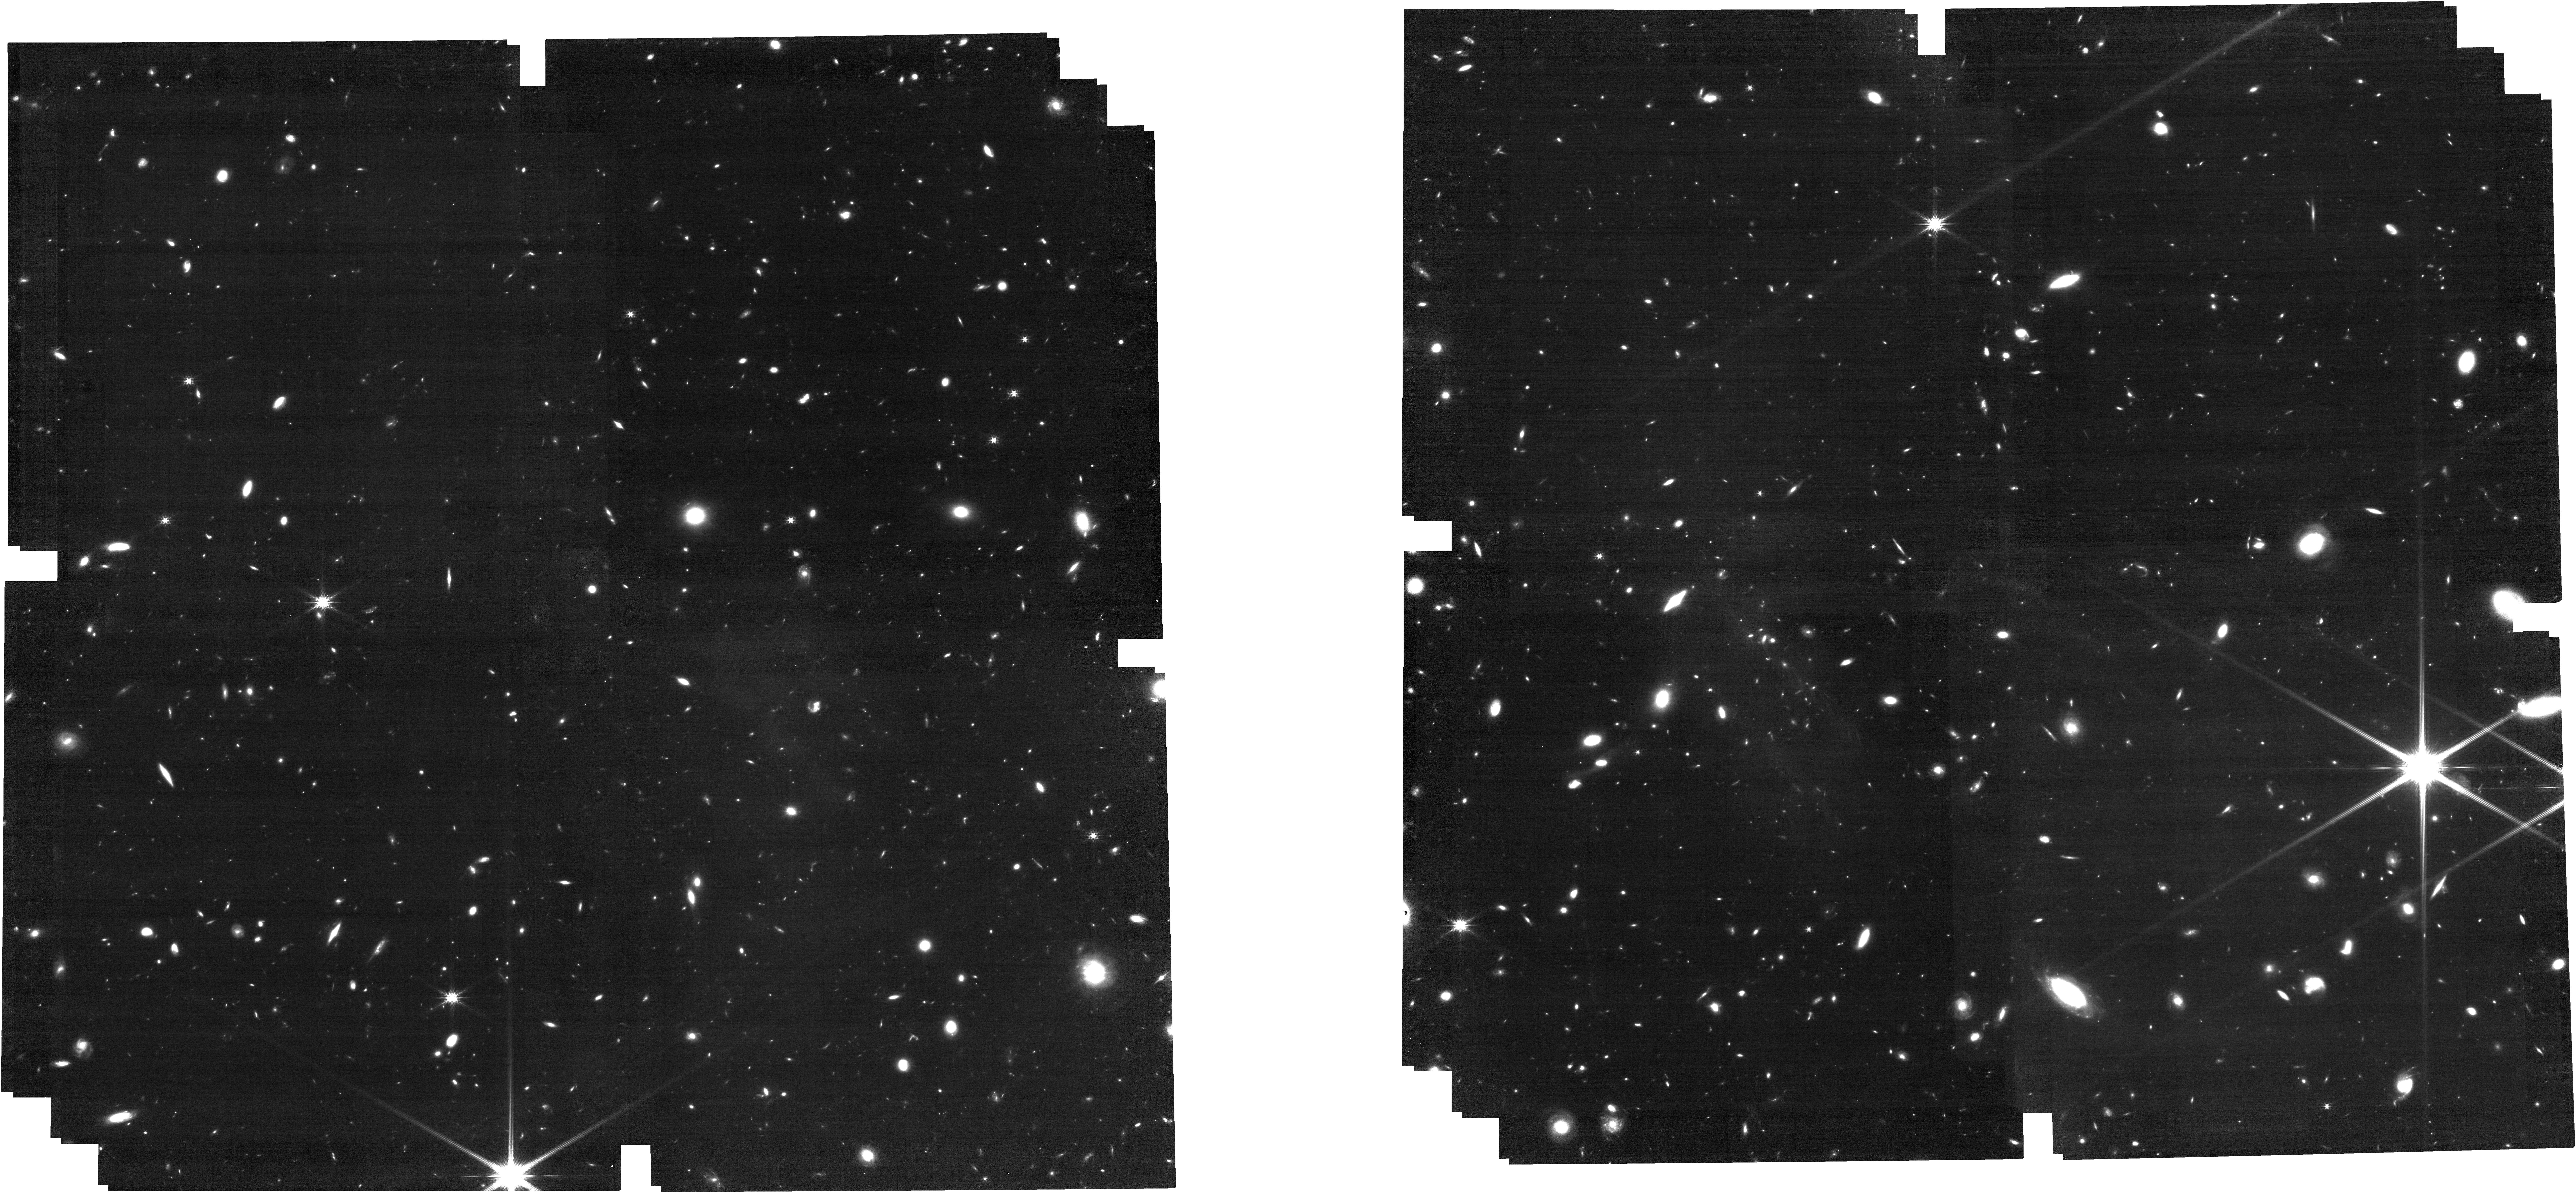
Target: J0910P1656. Instrument: NIRCAM. Filter: F200W. Exposure: 47 min. Observation ID: jw02078-o011_t015_nircam_clear-f200w

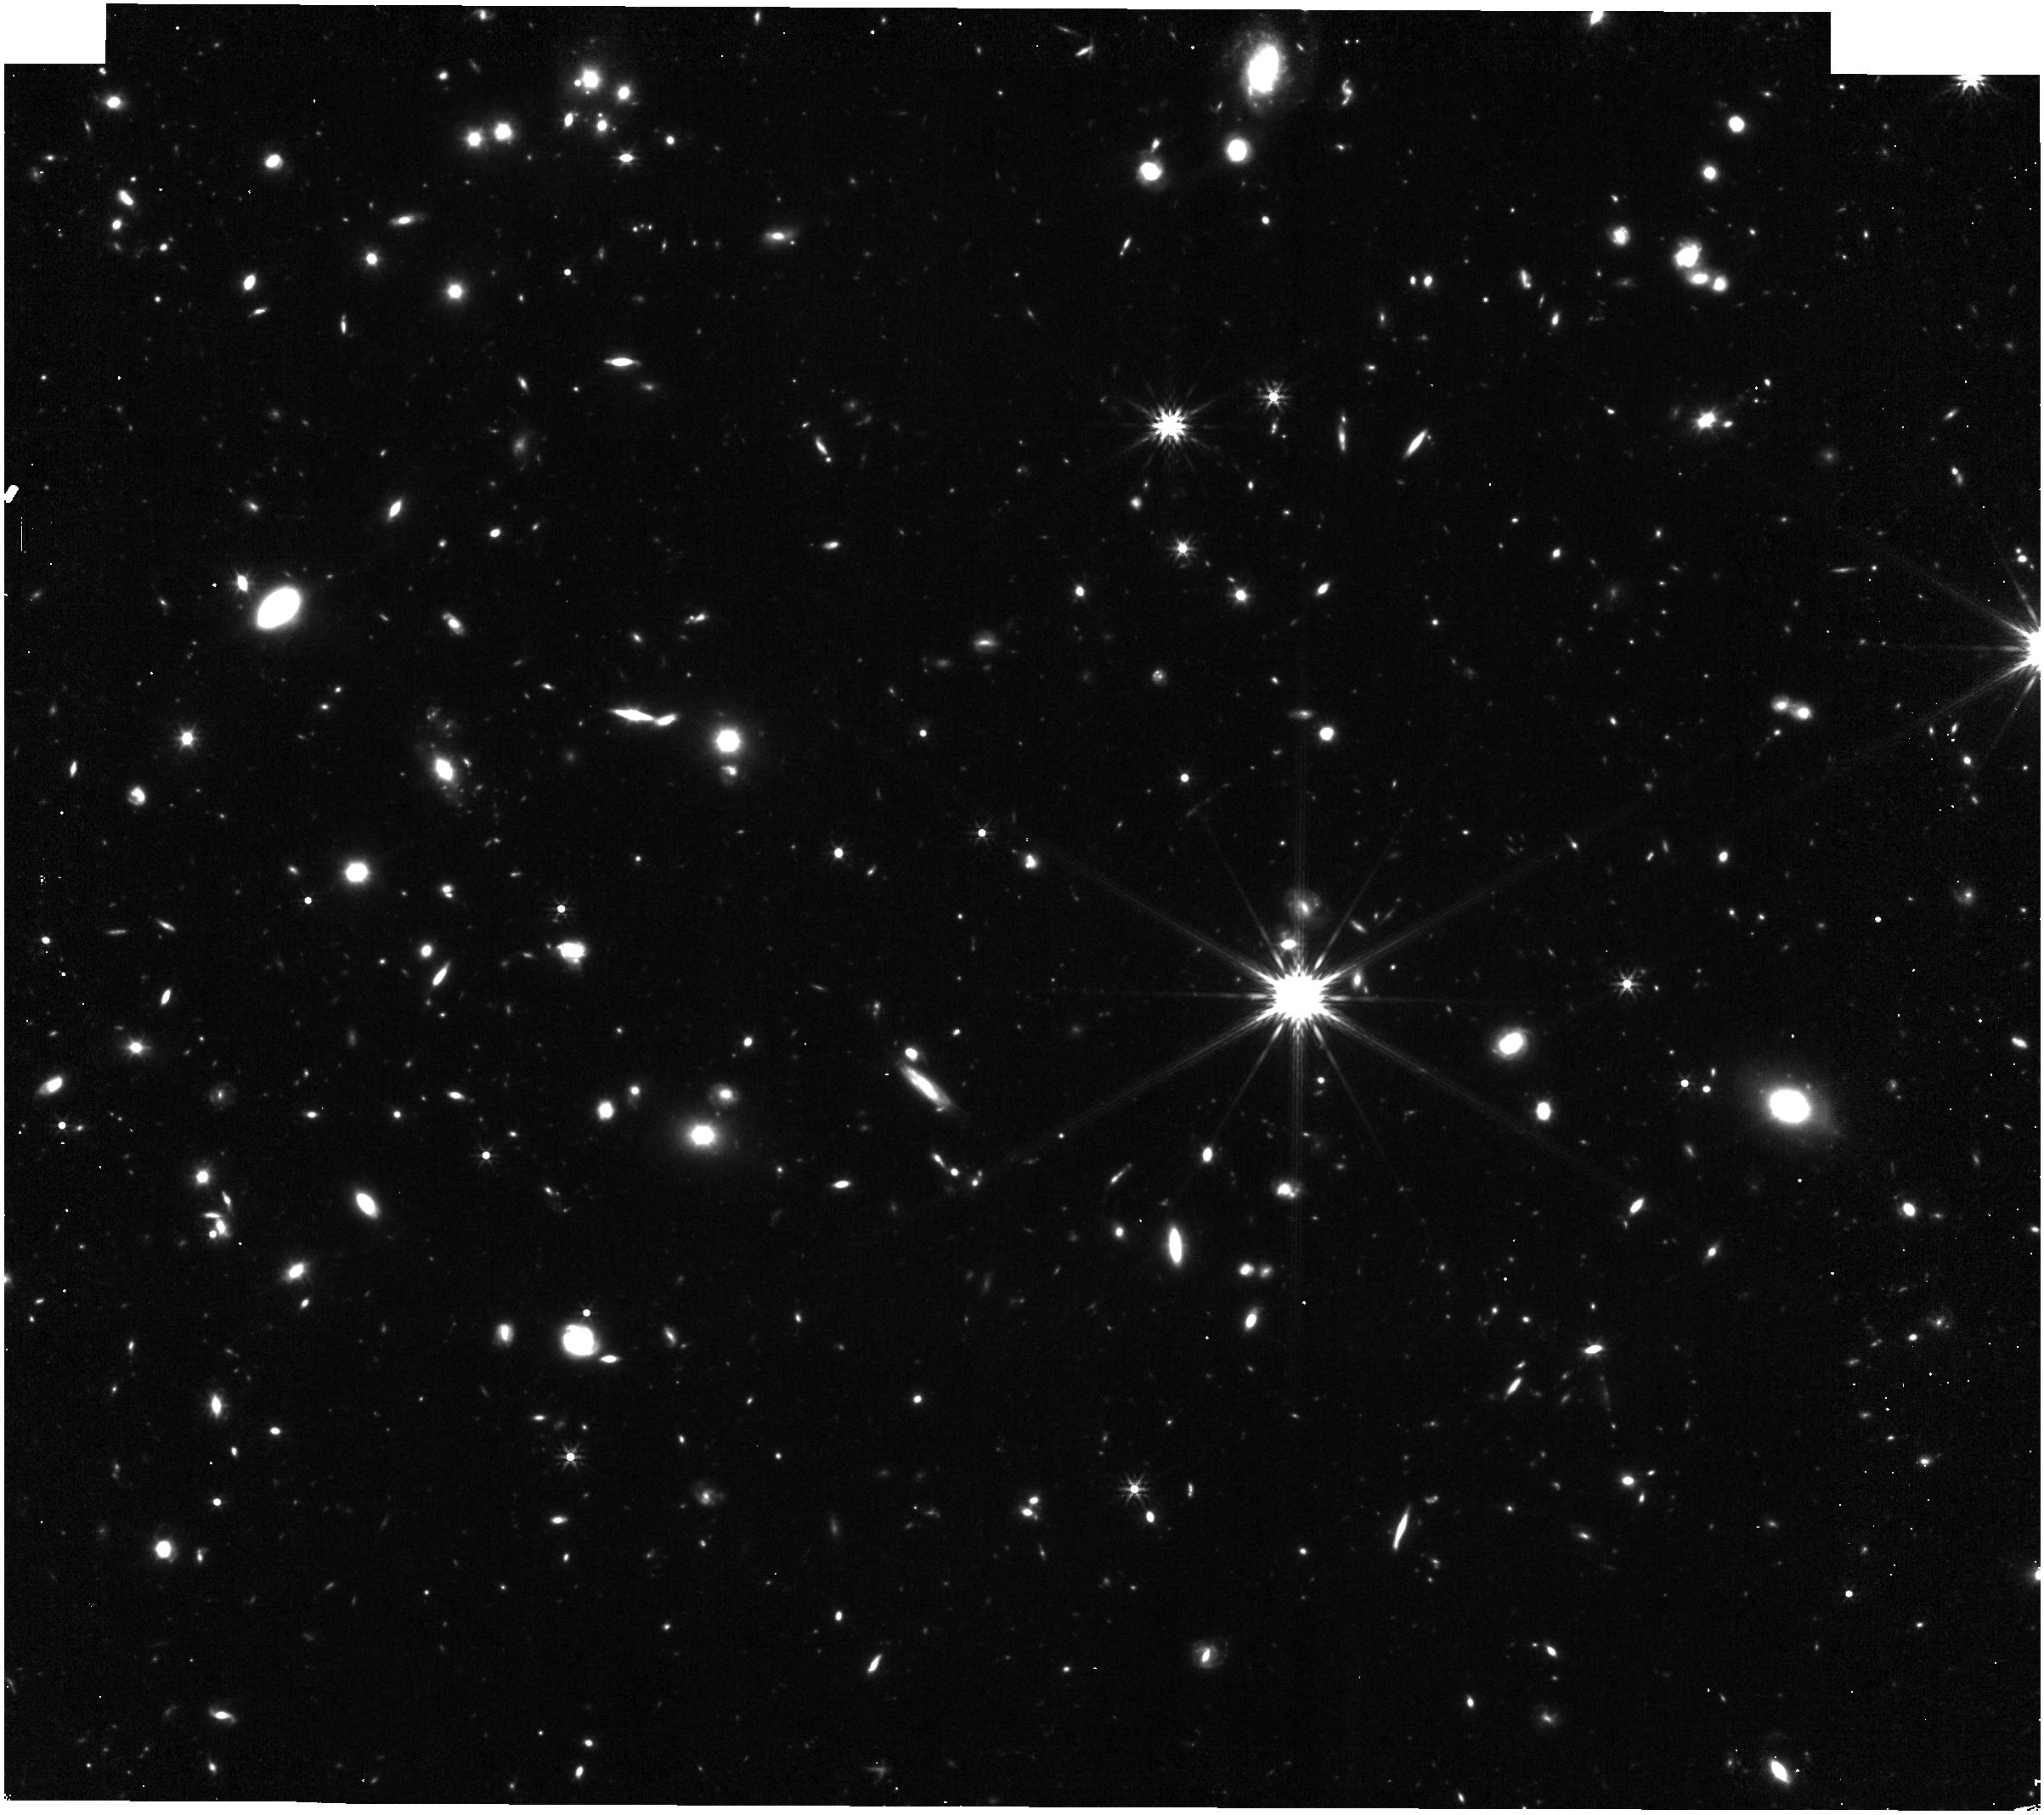
Target: J1048M0109. Instrument: NIRISS. Filter: F356W. Exposure: 21 min. Observation ID: jw02078-o016_t020_niriss_clearp-f356w

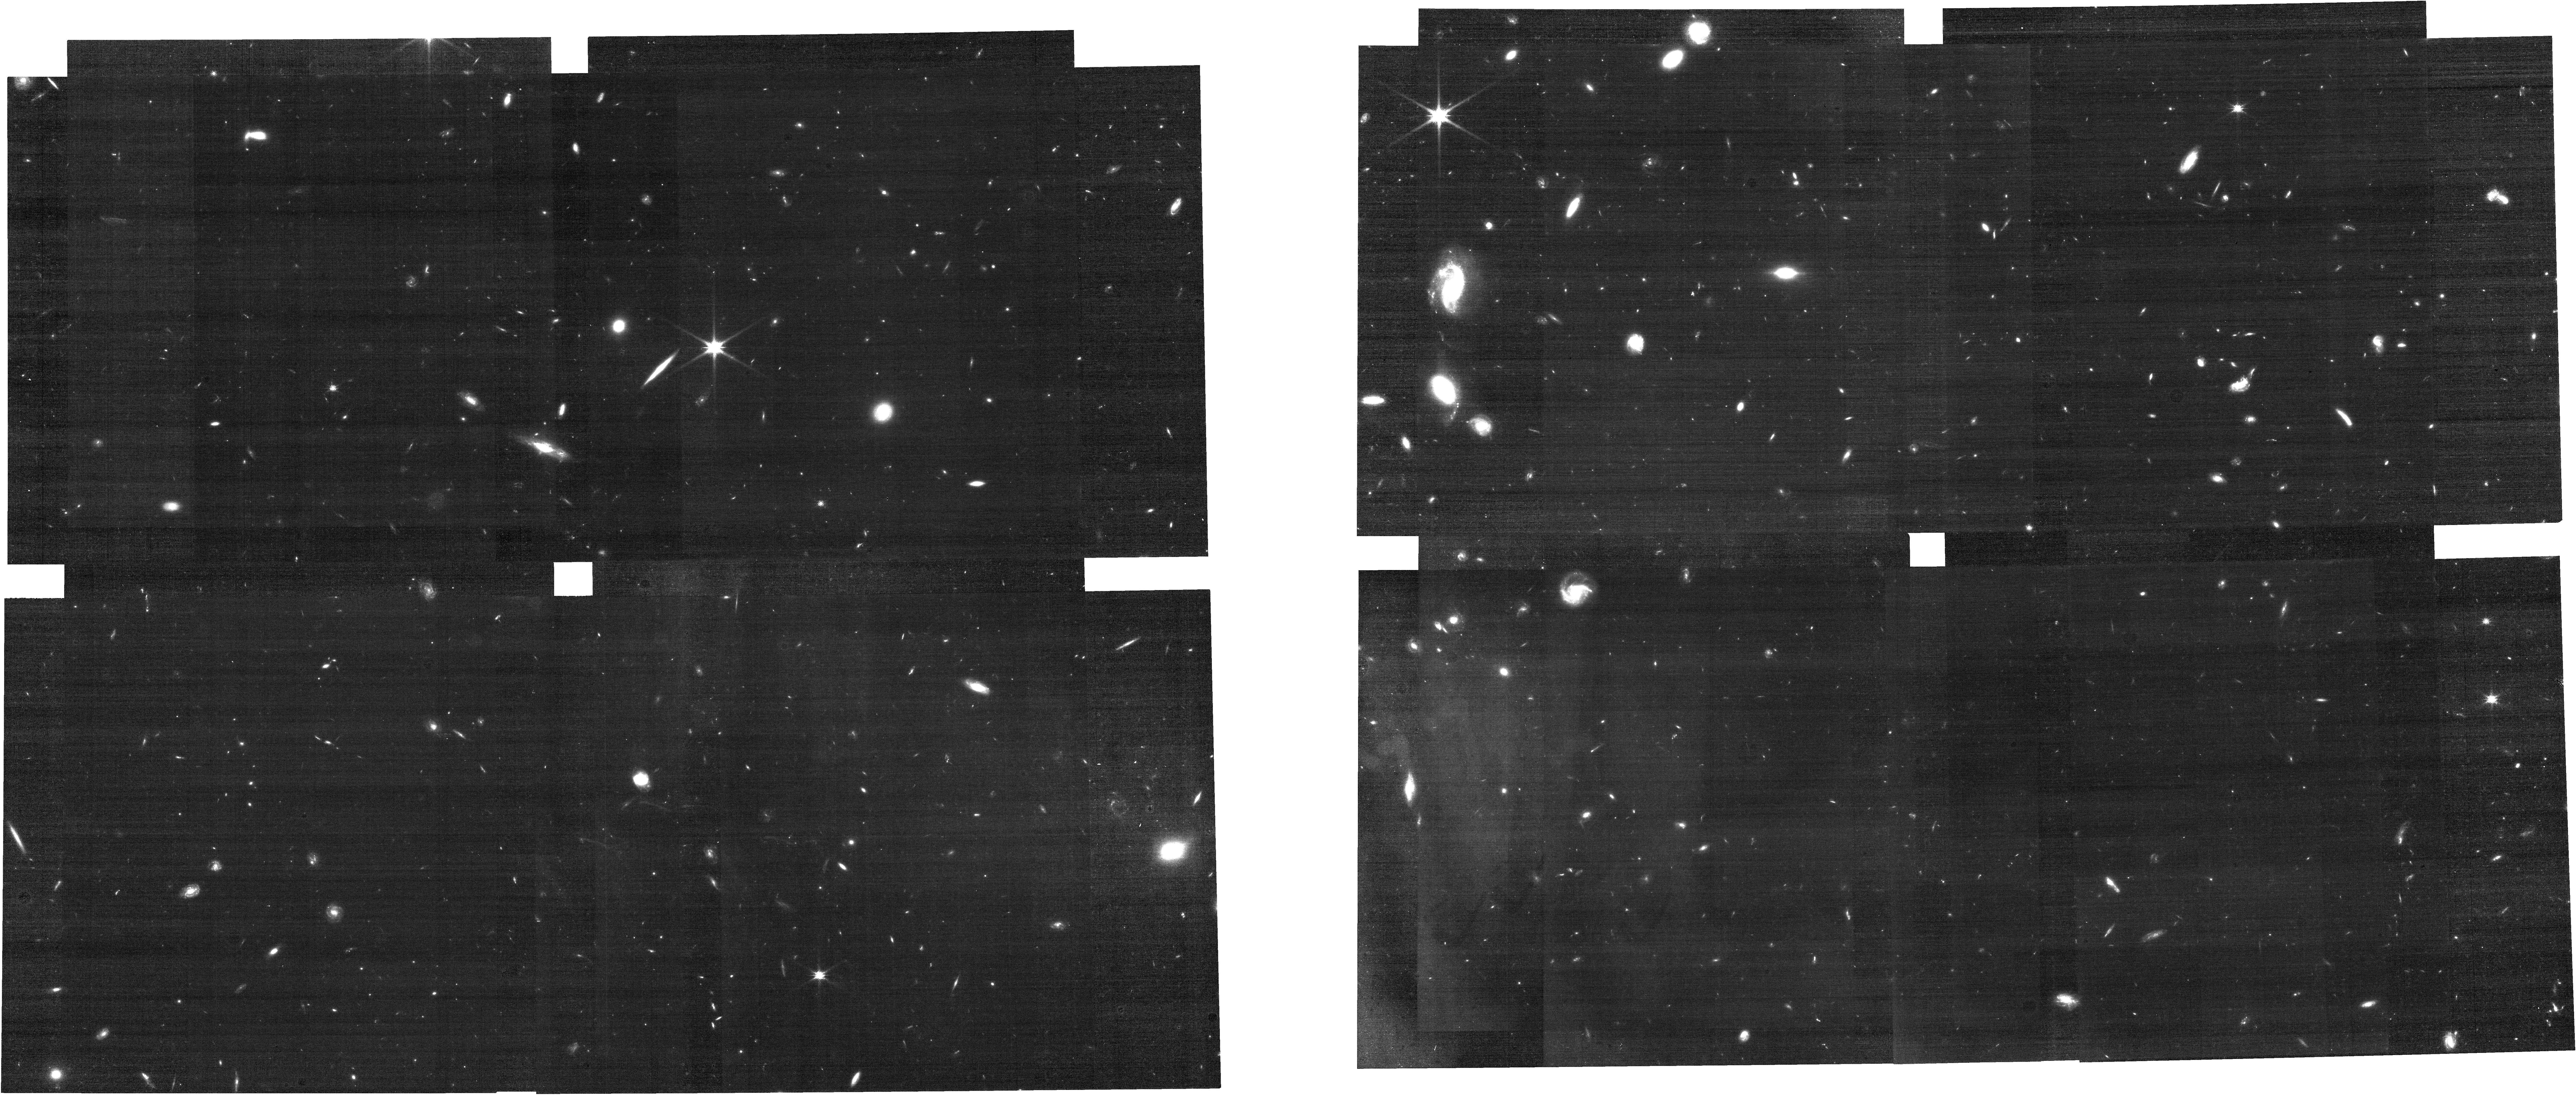
Target: J0305M3150. Instrument: NIRCAM. Filter: F115W. Exposure: 24 min. Observation ID: jw02078-o007_t009_nircam_clear-f115w

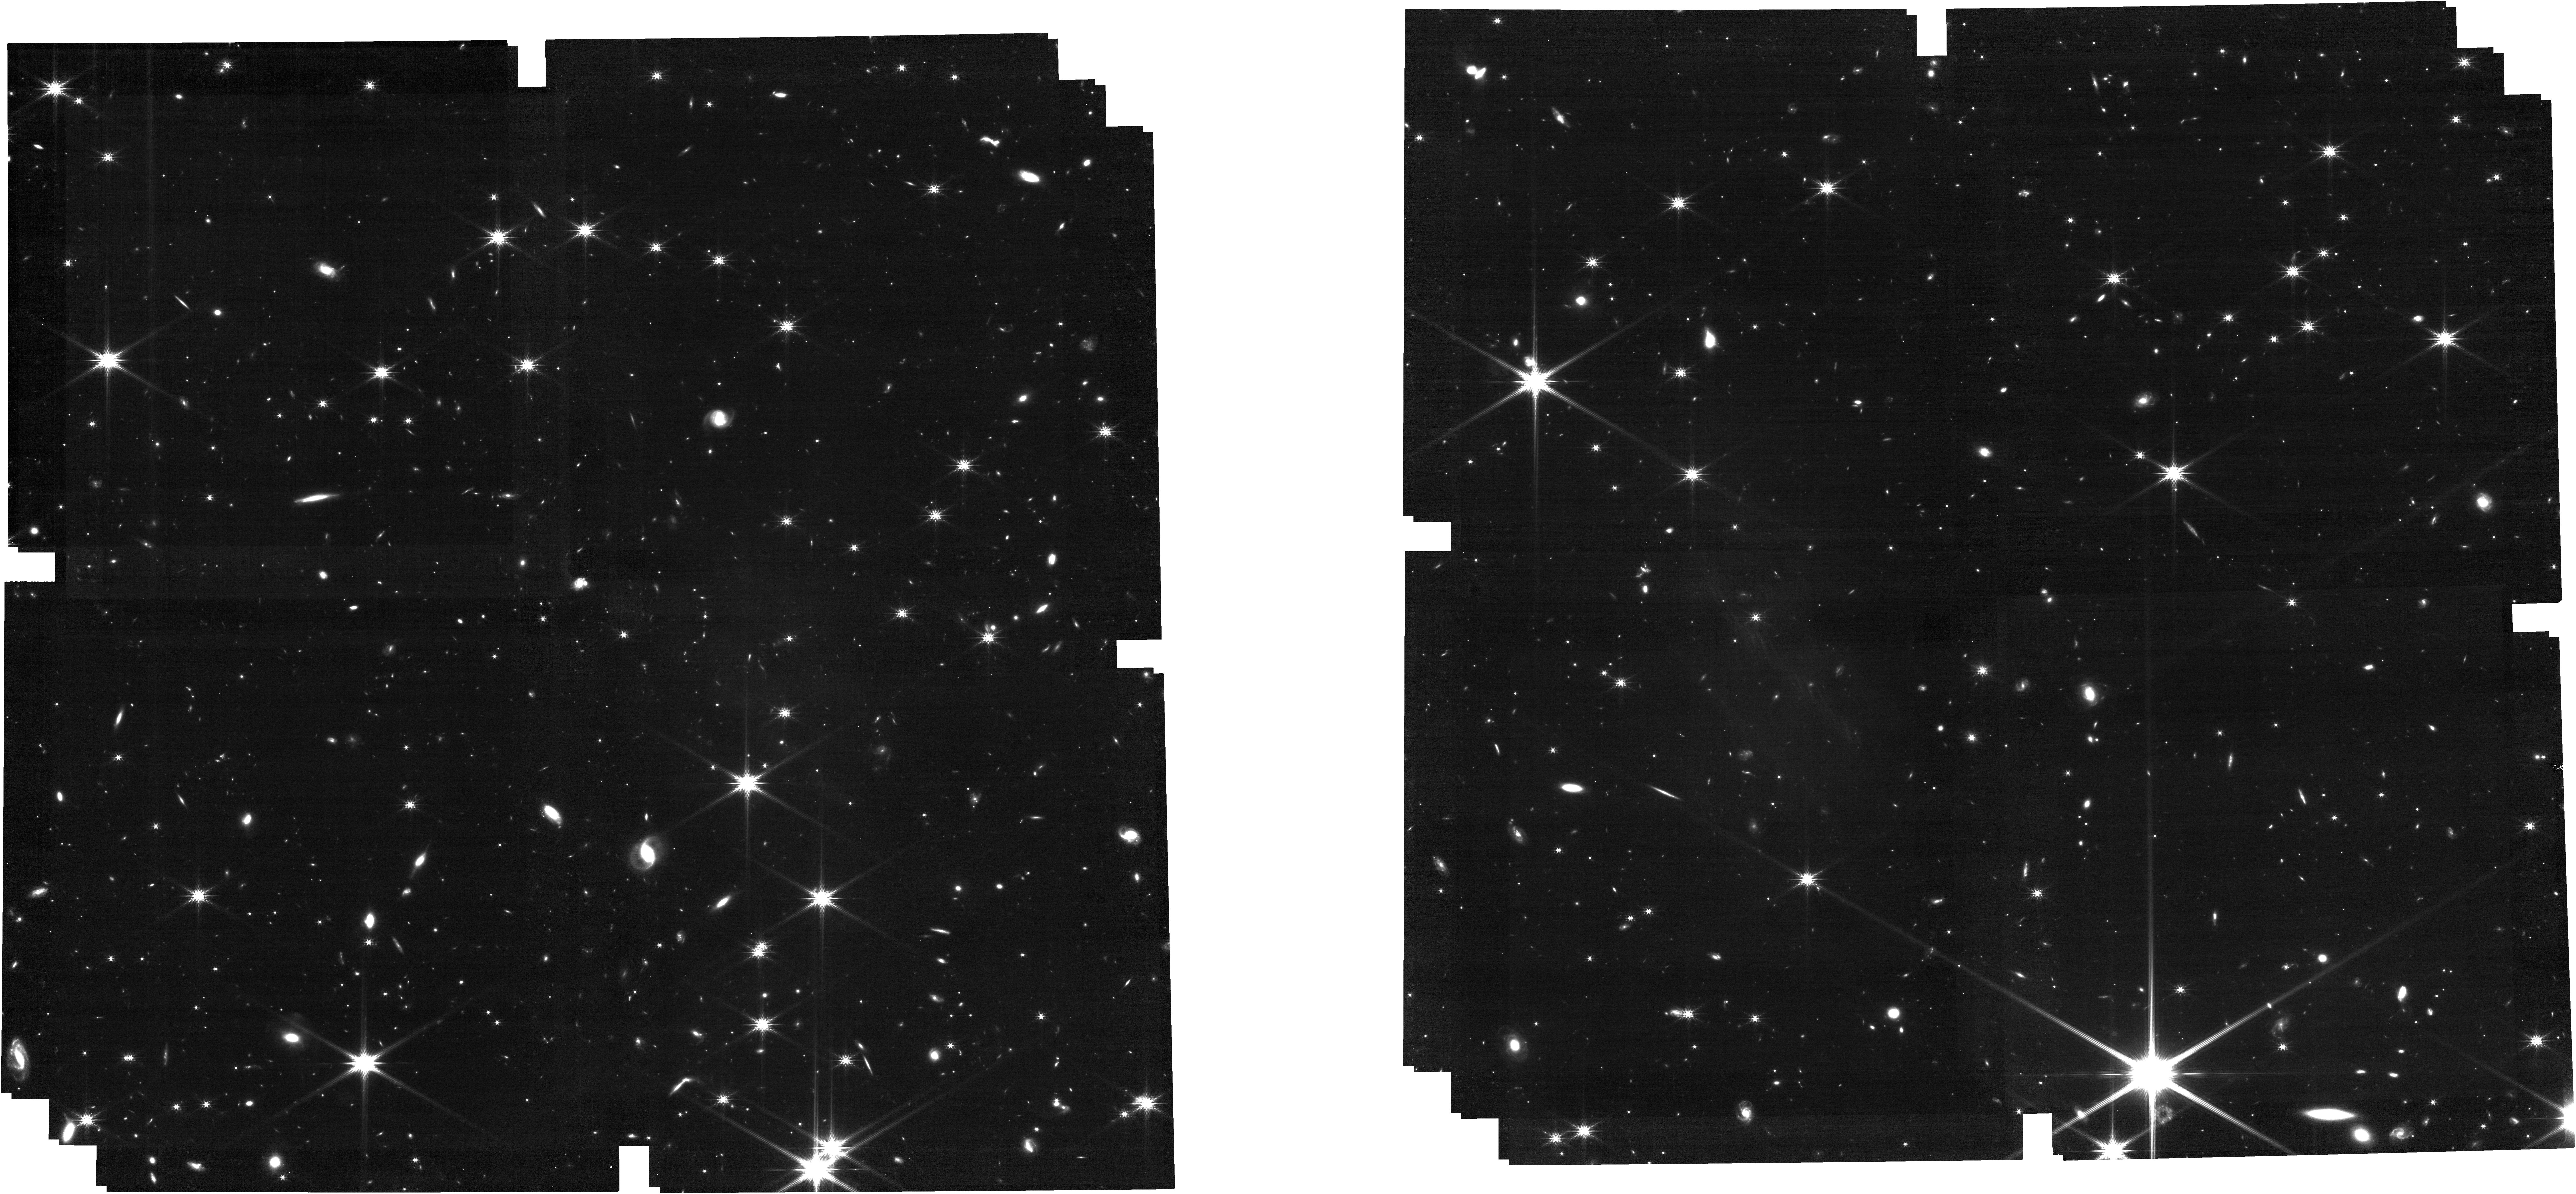
Target: J1526M2050. Instrument: NIRCAM. Filter: F200W. Exposure: 47 min. Observation ID: jw02078-o071_t025_nircam_clear-f200w

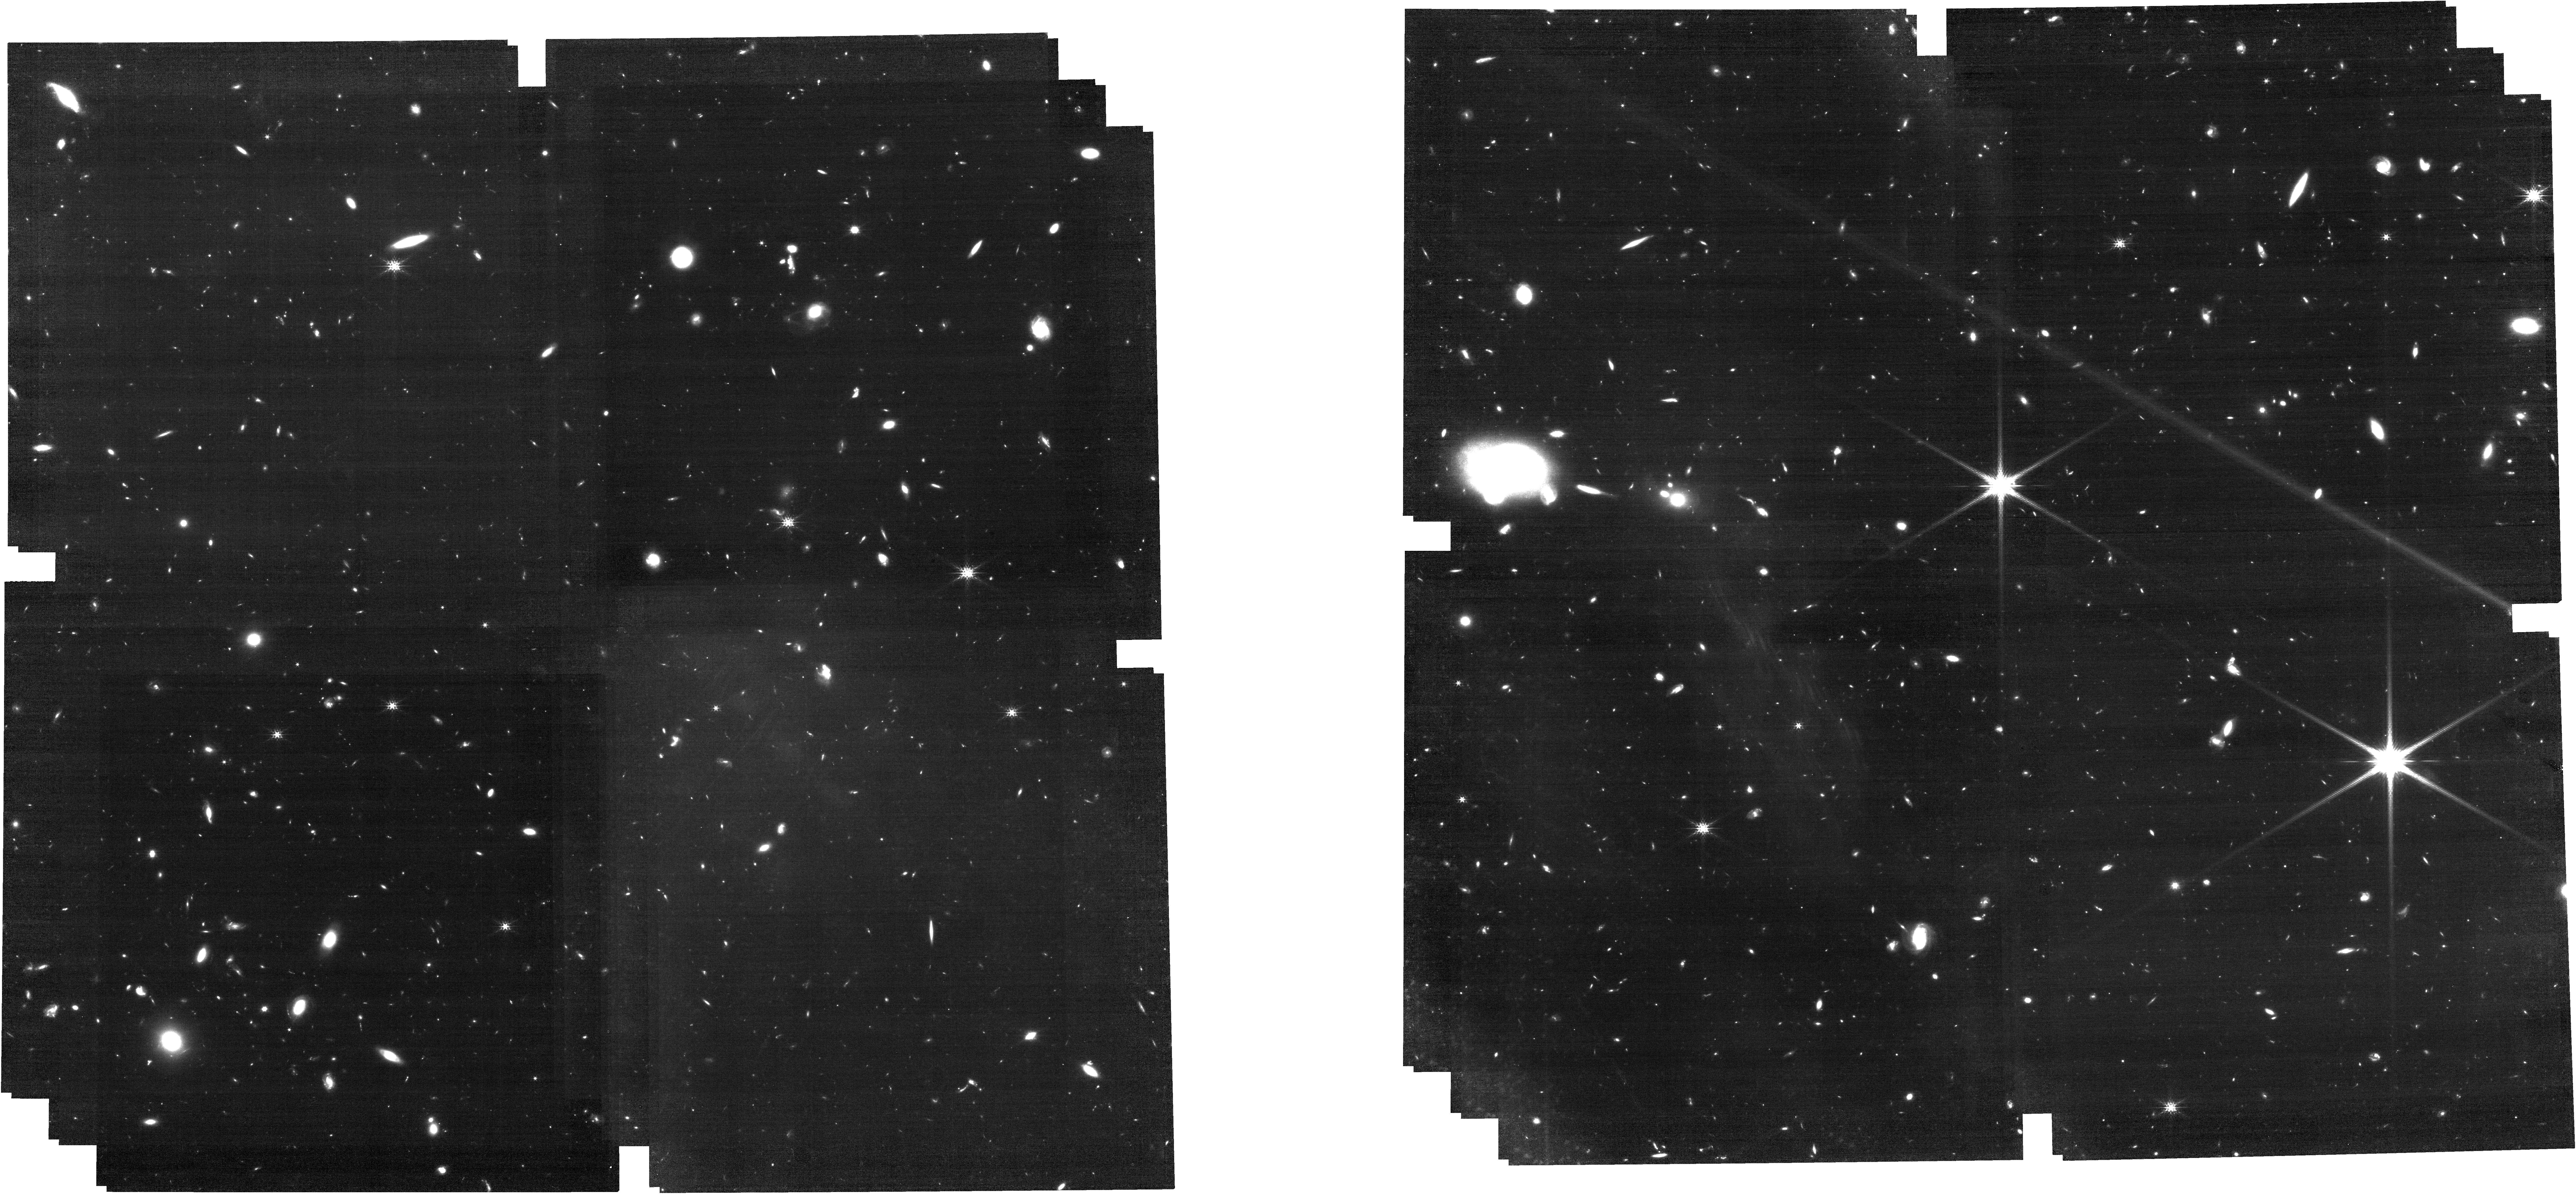
Target: J0226P0302. Instrument: NIRCAM. Filter: F200W. Exposure: 47 min. Observation ID: jw02078-o004_t005_nircam_clear-f200w

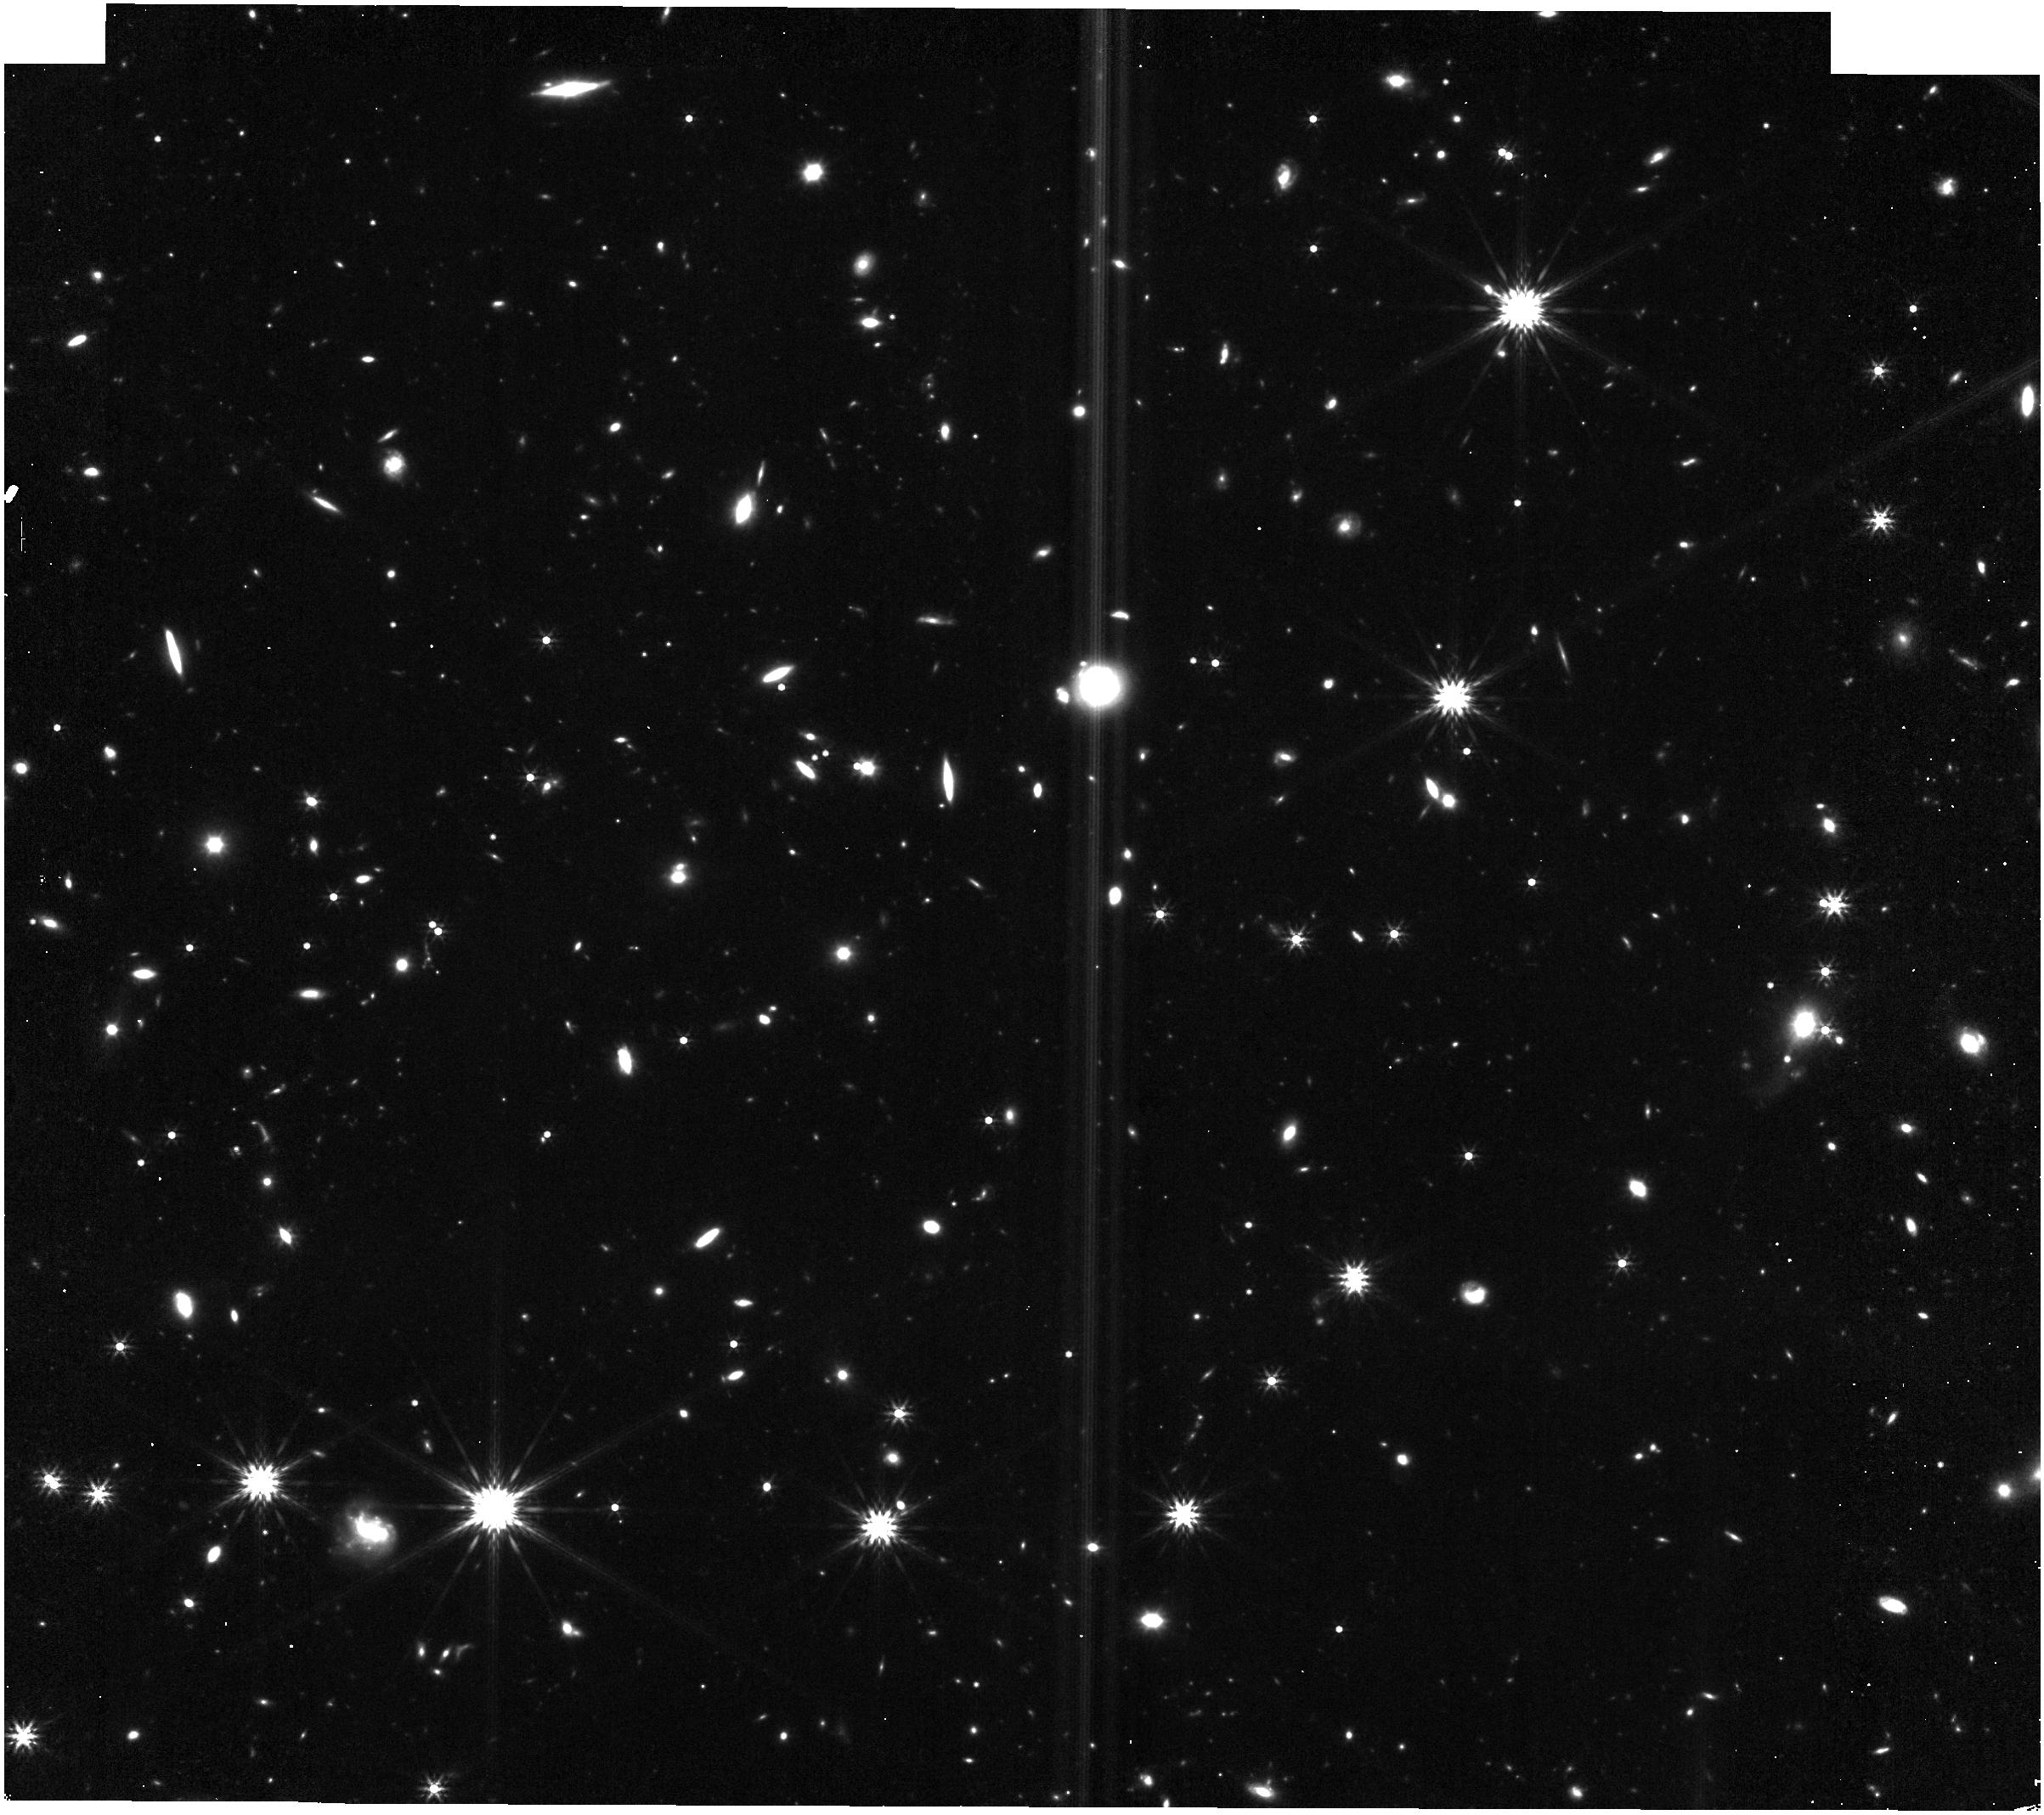
Target: J0706P2921. Instrument: NIRISS. Filter: F356W. Exposure: 21 min. Observation ID: jw02078-o010_t014_niriss_clearp-f356w

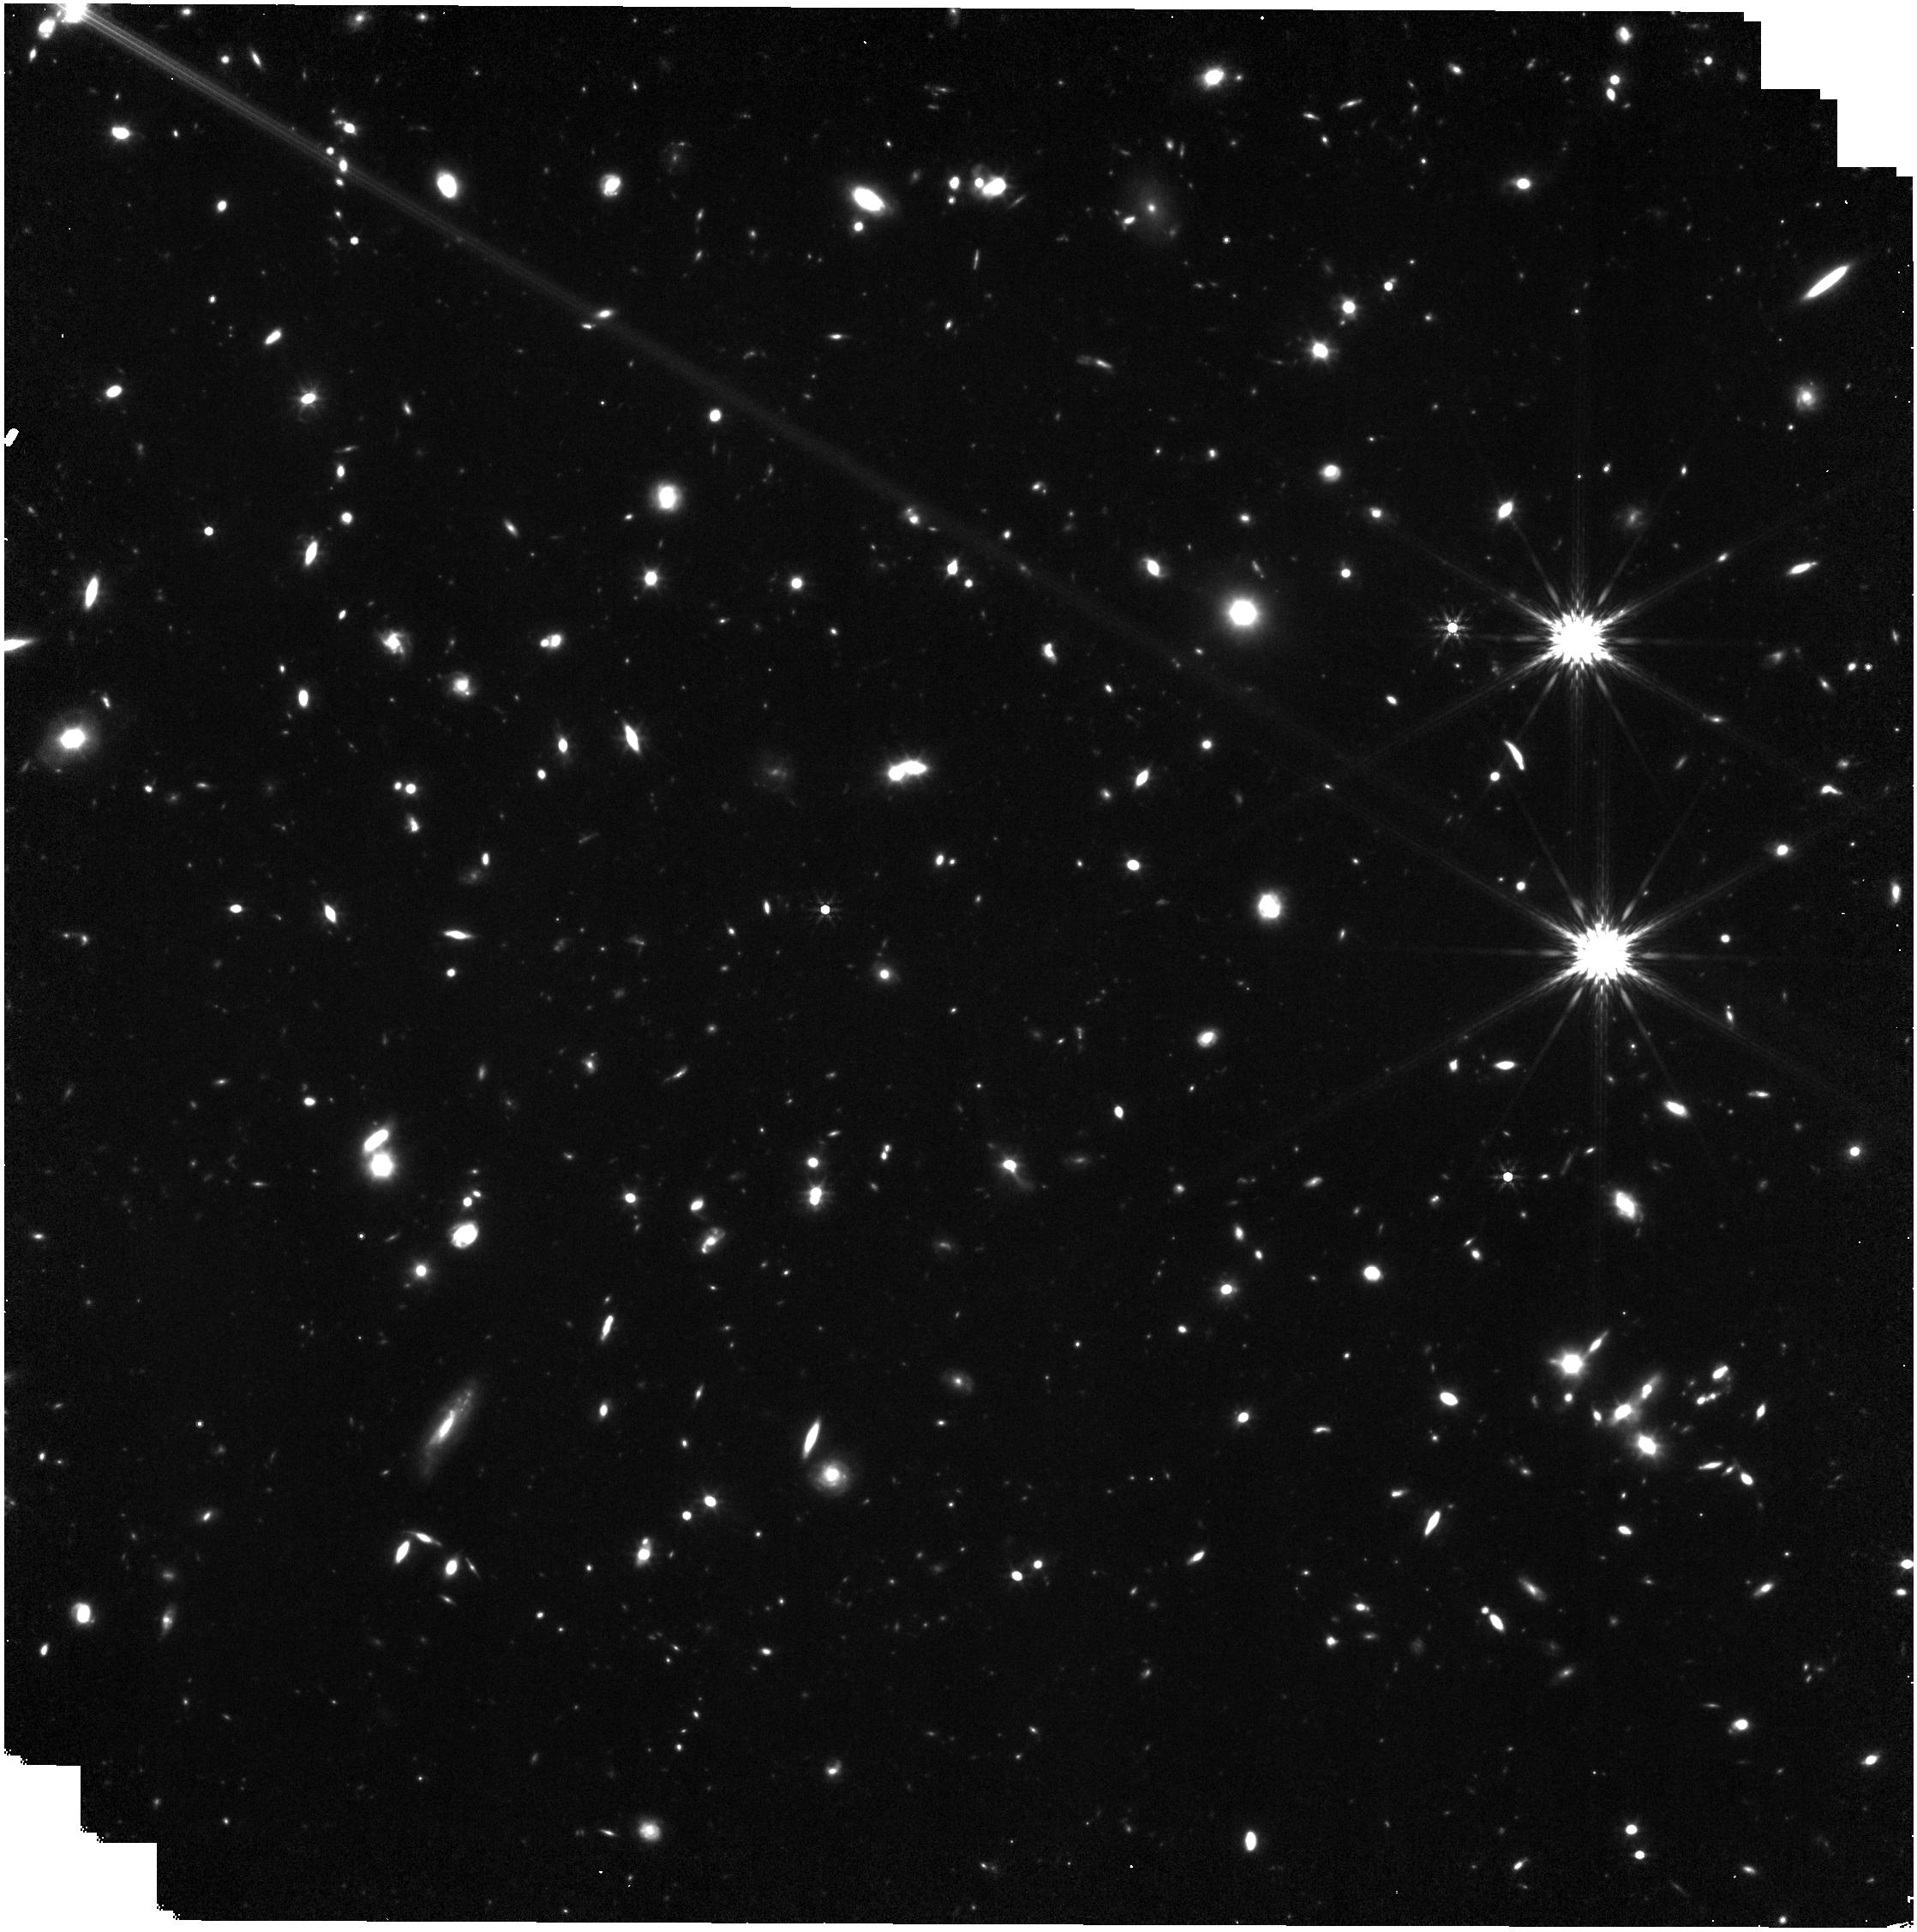
Target: J0218P0007. Instrument: NIRISS. Filter: F444W. Exposure: 43 min. Observation ID: jw02078-o002_t003_niriss_clearp-f444w

A SPectroscopic survey of biased halos In the Reionization Era (ASPIRE): A JWST Quasar Legacy Survey (PI: Wang, Feige)

After two decades of search, the first large sample of quasars has been identified in the reionization era. We propose to obtain NIRCam observations of a flux-limited sample of 25 quasars at 6.5<z<=6.8 with extant high resolution ALMA sub-mm observations and deep optical-to-infrared spectra. This program will enable a powerful spectroscopic (WFSS mode) and imaging survey along the entire quasar light cones, resulting in the detection of Hbeta+[OIII] lines of ~350 galaxies at 5.3<z<7 over 240 arcmin^2 sky area, including 45 galaxies physically associated to the central quasars. It will finally resolve the long-standing question of whether the earliest supermassive black holes (SMBHs) reside in the most massive dark matter halos and inhabit large scale galaxy overdensities. We will simultaneously image the host galaxies and close companions of quasars, measure the masses of the central SMBHs and characterize quasar feedback with Hbeta+[OIII] emissions, providing unprecedented constraints on the connection between SMBHs and their hosts as well as their primordial environment. This program will also provide unparalleled constraints on cosmic reionization and galaxy formation by measuring ionizing photon escape fractions of faint galaxies and probing the circumgalactic media of galaxies at z~5-7. In addition, this survey will give the most accurate bright-end galaxy luminosity function and Hbeta+[OIII] equivalent width measurements at z~5-7, complementary to the GTO JADES deep spectroscopic survey. Finally, the coordinated NIRISS parallel imaging will allow us to identify additional galaxies at z~6.5-6.8 to probe quasar-galaxy clustering at larger scales.